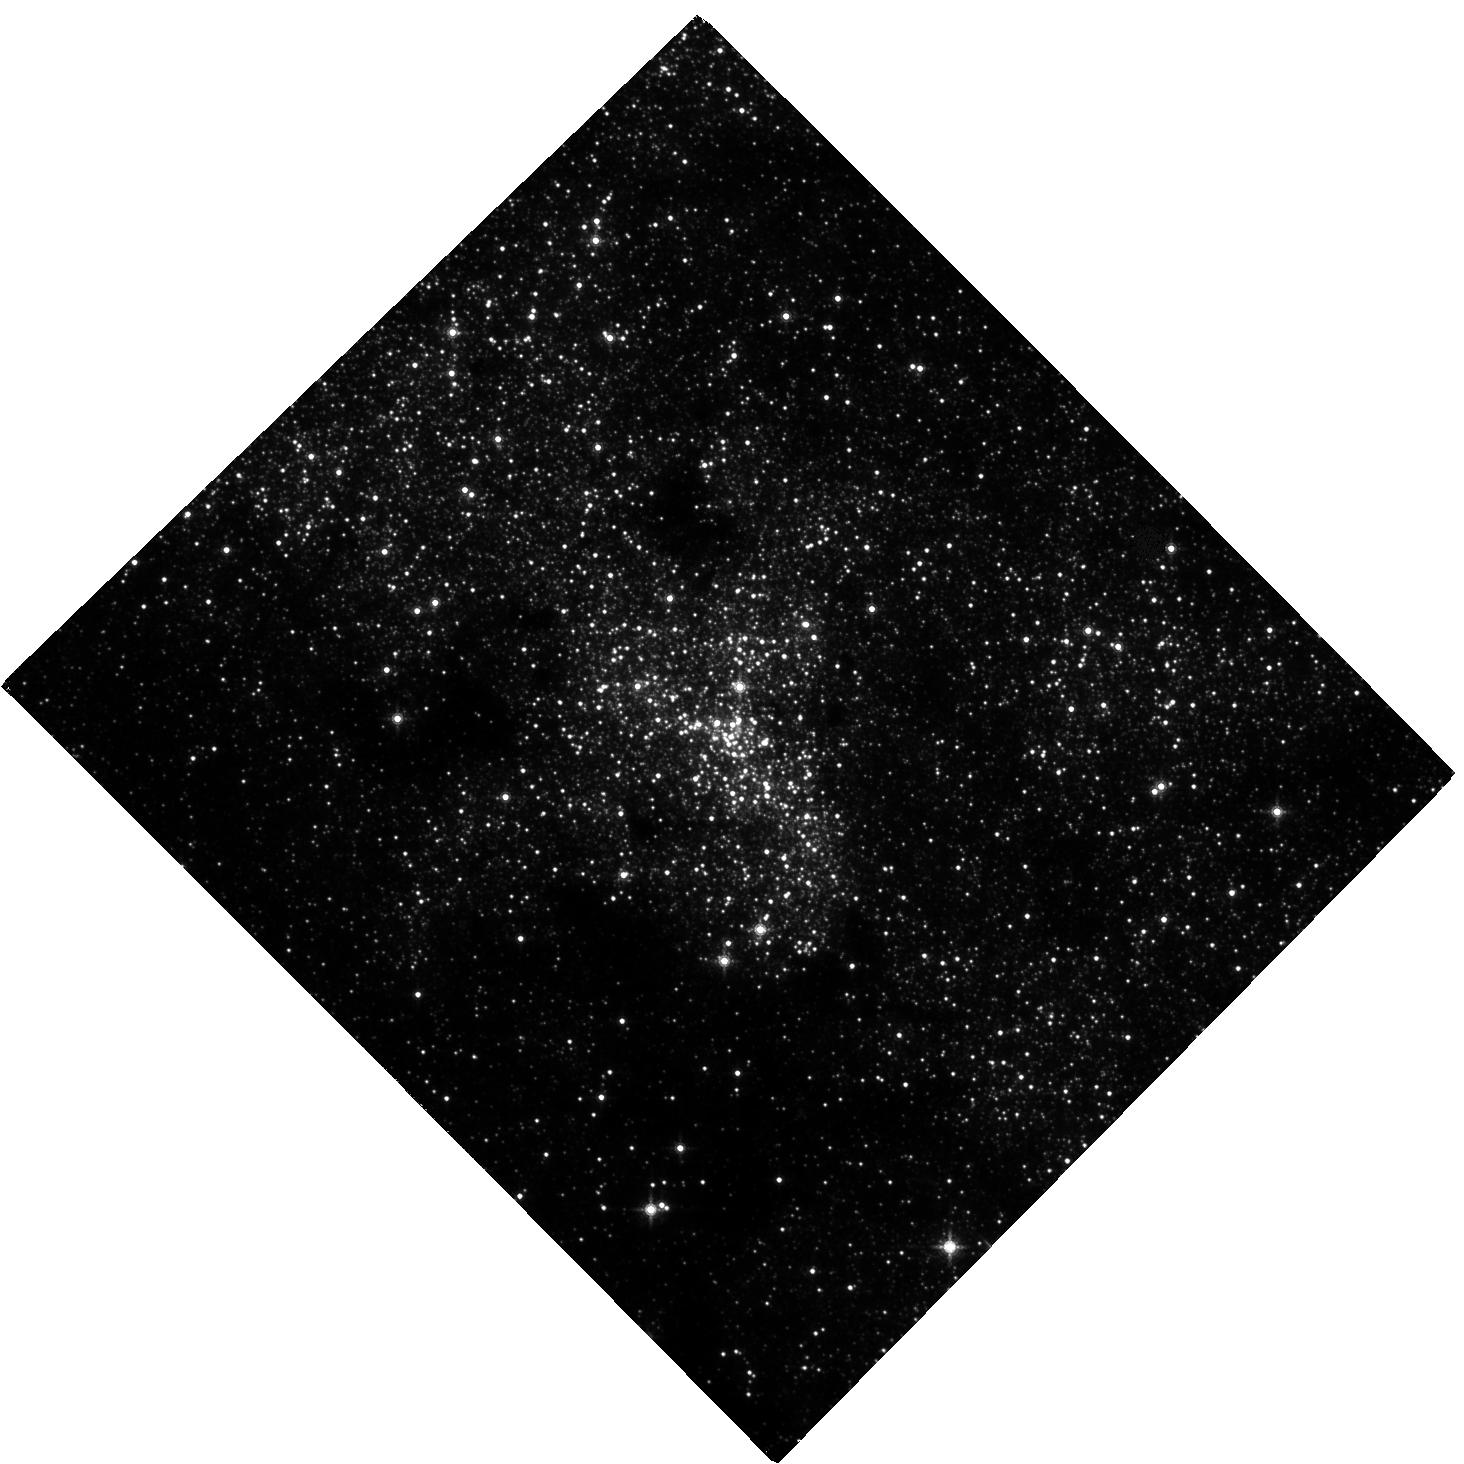
Target: SGR-A
Instrument: WFC3/IR
Filter: F153M
Exposure: 1.9 h
Observation ID: hst_15894_01_wfc3_ir_f153m_ie3r01

Building an astrometric reference frame for tests of General Relativity with stellar orbits at the Galactic center with HST and GAIA (PI: Do, Tuan)

The short-period star S0-2 will reach its closest approach to the supermassive black hole at the Galactic center in 2018 at a separation of < 120 AU. This event will offer the first of a series of tests of General Relativity with stellar orbits around a supermassive black hole, an unexplored regime for tests of gravity. While S0-2 has been monitored for over 20 years with high angular resolution measurements from the ground, the astrometric reference frame is currently not stable enough for GR tests. The current reference frame is constructed using observations of 7 radio masers with narrow-field adaptive optics imaging from the ground. While this method provides a reference frame that is stable enough to measure the Keplerian orbits, it does not meet the more stringent requirements needed to measure post-Newtonian effects such as the precession of the periapse of the orbit. The small number of reference stars and the systematic errors associated with using large mosaics to observe these stars limit the accuracy of this method. We propose to construct a new reference frame for tests of gravity with WFC3-IR observations in Cycles 25, 26, & 27. When combined with absolute positions and proper motions from GAIA, these observations will provide the required precision in the reference frame. The WFC3-IR field of view has over 1000 times greater areal coverage than the narrow-field AO observations, providing 3 times the number of absolute reference sources from GAIA. The proposed observations build on a legacy of HST, GAIA, and adaptive optics data to open an era of gravitational science with orbits at the Galactic center.